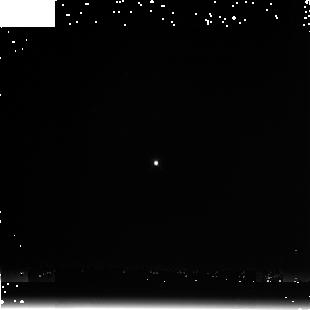
Target: P330-E. Instrument: NICMOS/NIC3. Filter: F222M. Exposure: 3 min. Observation ID: n9v4020a0

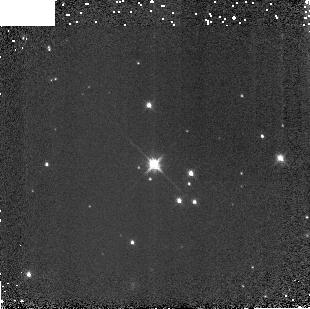
Target: G191B2B. Instrument: NICMOS/NIC3. Filter: F160W. Exposure: 2 min. Observation ID: n9v4010b0

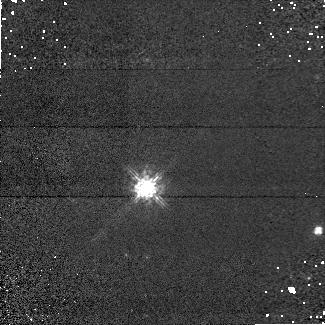
Target: G191B2B. Instrument: NICMOS/NIC1. Filter: F090M. Exposure: 6 min. Observation ID: n9v401020

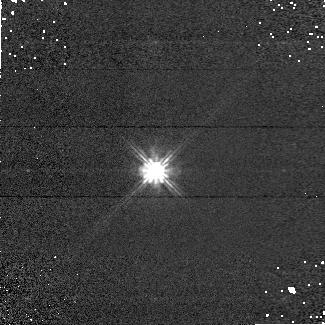
Target: P330-E. Instrument: NICMOS/NIC1. Filter: F110W. Exposure: 2 min. Observation ID: n9v408040

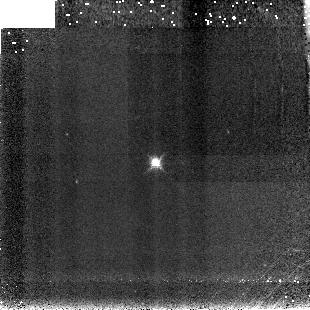
Target: P330-E. Instrument: NICMOS/NIC3. Filter: F190N. Exposure: 7 min. Observation ID: n9v409090

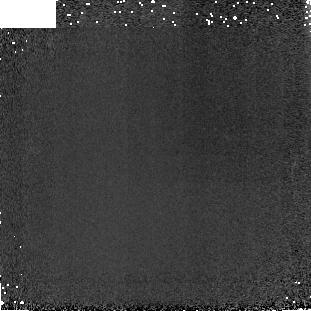
Target: P330-E. Instrument: NICMOS/NIC3. Filter: F160W. Exposure: 2 min. Observation ID: n9v4080b0

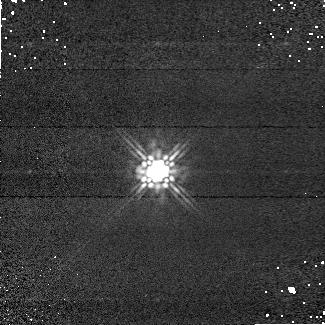
Target: P330-E. Instrument: NICMOS/NIC1. Filter: F160W. Exposure: 2 min. Observation ID: n9v402030

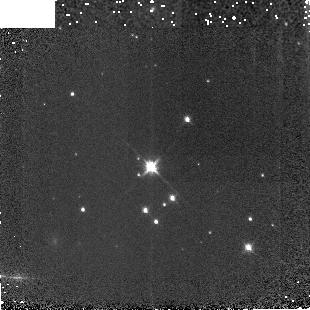
Target: G191B2B. Instrument: NICMOS/NIC3. Filter: F160W. Exposure: 2 min. Observation ID: n9v4060b0

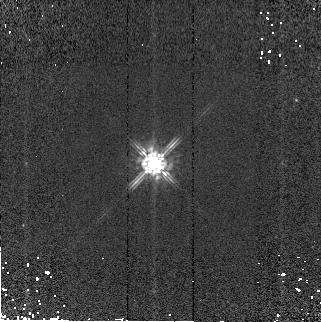
Target: P330-E. Instrument: NICMOS/NIC2. Filter: F160W. Exposure: 1 min. Observation ID: n9v403070

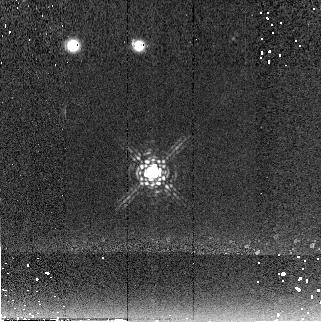
Target: P330-E. Instrument: NICMOS/NIC2. Filter: F222M. Exposure: 6 min. Observation ID: n9v404060

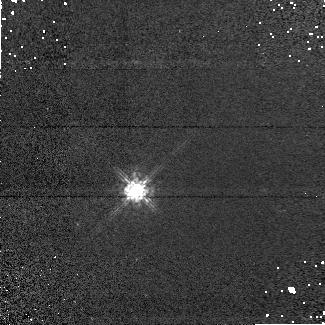
Target: G191B2B. Instrument: NICMOS/NIC1. Filter: F090M. Exposure: 6 min. Observation ID: n9v406020

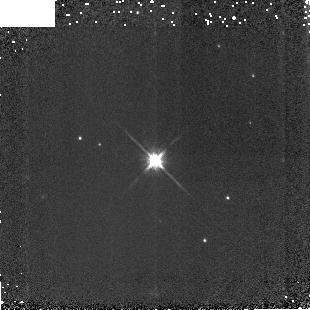
Target: P330-E. Instrument: NICMOS/NIC3. Filter: F160W. Exposure: 2 min. Observation ID: n9v4050b0

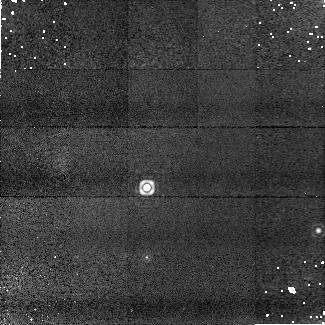
Target: G191B2B. Instrument: NICMOS/NIC1. Filter: F190N. Exposure: 9 min. Observation ID: n9v401010

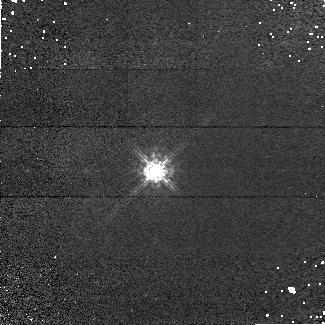
Target: P330-E. Instrument: NICMOS/NIC1. Filter: F090M. Exposure: 6 min. Observation ID: n9v408020

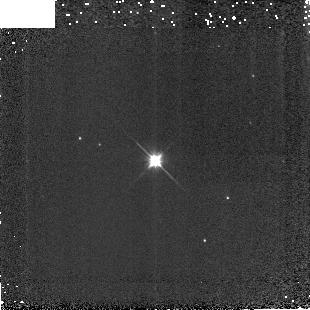
Target: P330-E. Instrument: NICMOS/NIC3. Filter: F110W. Exposure: 1 min. Observation ID: n9v4050c0

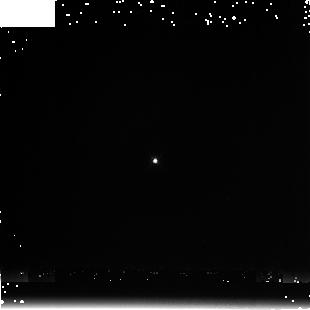
Target: P330-E. Instrument: NICMOS/NIC3. Filter: F222M. Exposure: 3 min. Observation ID: n9v4050a0

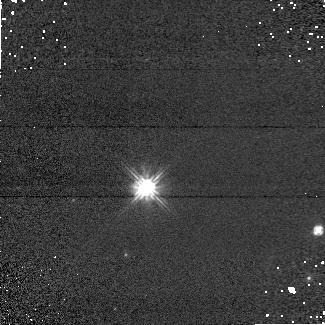
Target: G191B2B. Instrument: NICMOS/NIC1. Filter: F110W. Exposure: 2 min. Observation ID: n9v401040

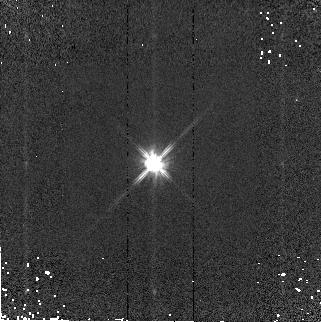
Target: P330-E. Instrument: NICMOS/NIC2. Filter: F110W. Exposure: 1 min. Observation ID: n9v403080

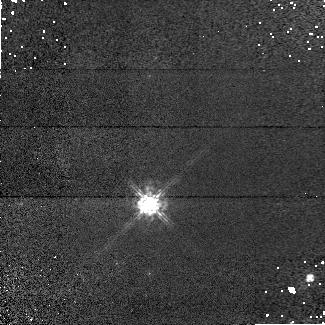
Target: G191B2B. Instrument: NICMOS/NIC1. Filter: F090M. Exposure: 6 min. Observation ID: n9v407020

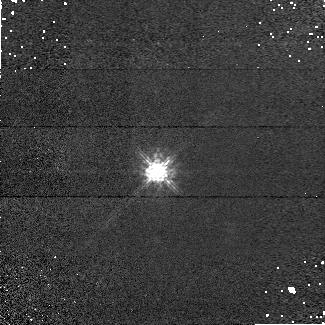
Target: P330-E. Instrument: NICMOS/NIC1. Filter: F090M. Exposure: 6 min. Observation ID: n9v402020

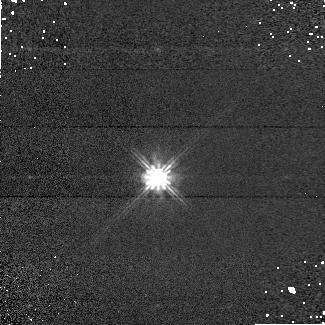
Target: P330-E. Instrument: NICMOS/NIC1. Filter: F110W. Exposure: 2 min. Observation ID: n9v409040

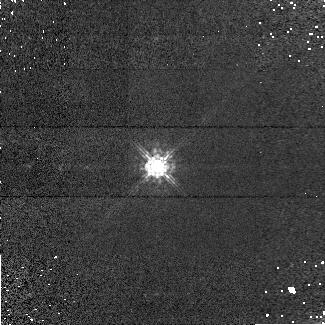
Target: P330-E. Instrument: NICMOS/NIC1. Filter: F090M. Exposure: 6 min. Observation ID: n9v403020

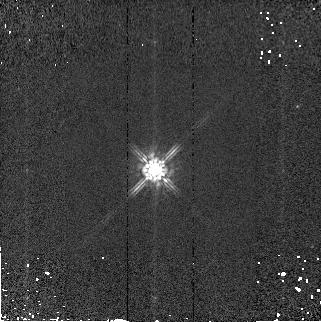
Target: P330-E. Instrument: NICMOS/NIC2. Filter: F160W. Exposure: 1 min. Observation ID: n9v409070

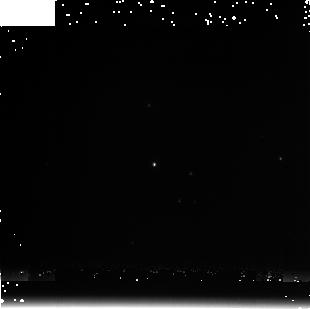
Target: G191B2B. Instrument: NICMOS/NIC3. Filter: F222M. Exposure: 3 min. Observation ID: n9v4010a0

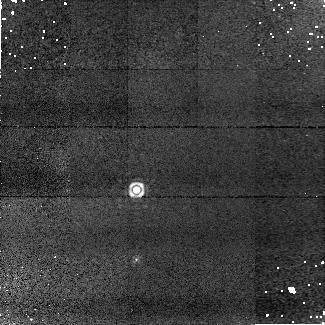
Target: G191B2B. Instrument: NICMOS/NIC1. Filter: F190N. Exposure: 9 min. Observation ID: n9v406010

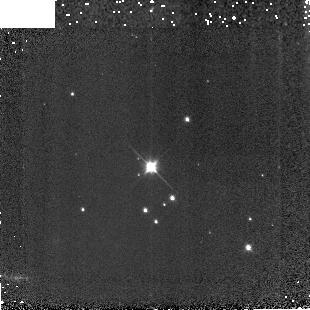
Target: G191B2B. Instrument: NICMOS/NIC3. Filter: F110W. Exposure: 1 min. Observation ID: n9v4060c0

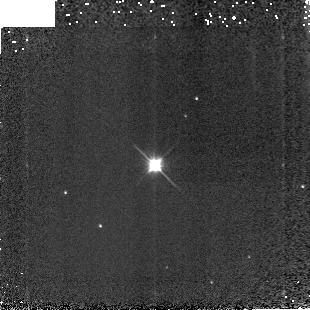
Target: P330-E. Instrument: NICMOS/NIC3. Filter: F110W. Exposure: 1 min. Observation ID: n9v4040c0

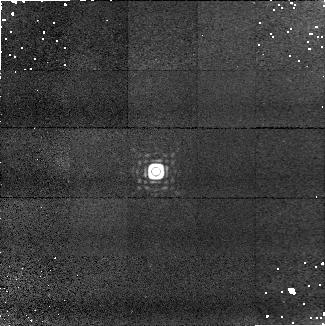
Target: P330-E. Instrument: NICMOS/NIC1. Filter: F190N. Exposure: 9 min. Observation ID: n9v408010

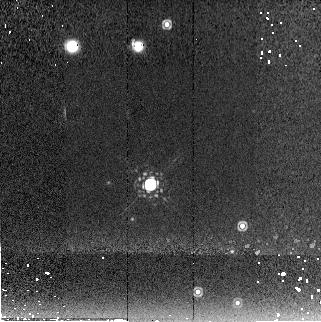
Target: G191B2B. Instrument: NICMOS/NIC2. Filter: F222M. Exposure: 6 min. Observation ID: n9v407060

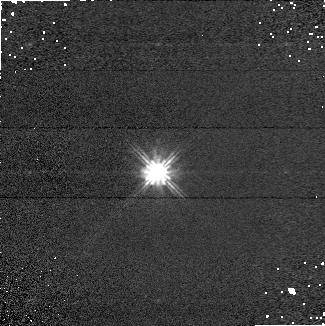
Target: P330-E. Instrument: NICMOS/NIC1. Filter: F110W. Exposure: 2 min. Observation ID: n9v402040

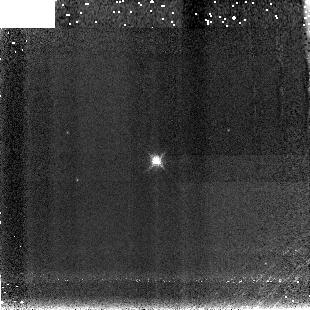
Target: P330-E. Instrument: NICMOS/NIC3. Filter: F190N. Exposure: 7 min. Observation ID: n9v403090

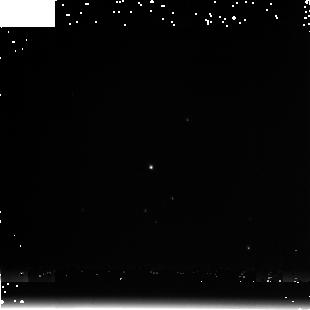
Target: G191B2B. Instrument: NICMOS/NIC3. Filter: F222M. Exposure: 3 min. Observation ID: n9v4060a0

NICMOS Photometric Stability Monitoring (PI: de Jong, Roelof S.)

This NICMOS calibration proposal carries out photometric monitoring observations during Cycle 15. The format is the same as the Cycle 14 version of the program (10725), but a few modifications were made with respect to the Cycle 12 program 9995 and Cycle 13 program 10381. Provisions had to be made to adopt to 2-gyro mode (G191B2B was added as extra target to provide target visibility through most of the year). Where before 4 or 7 dithers were made in a filter before we moved to the next filter, now we observe all filters at one position before moving to the next dither position. While the previous method was chosen to minimize the effect of persistence, we now realize that persistence may be connected to charge trapping and by moving through the filter such that the count rate increases, we reach equilibrium more quickly between charge being trapped and released. We have also increased exposure times where possible to reduce the charge trapping non-linearity effects.